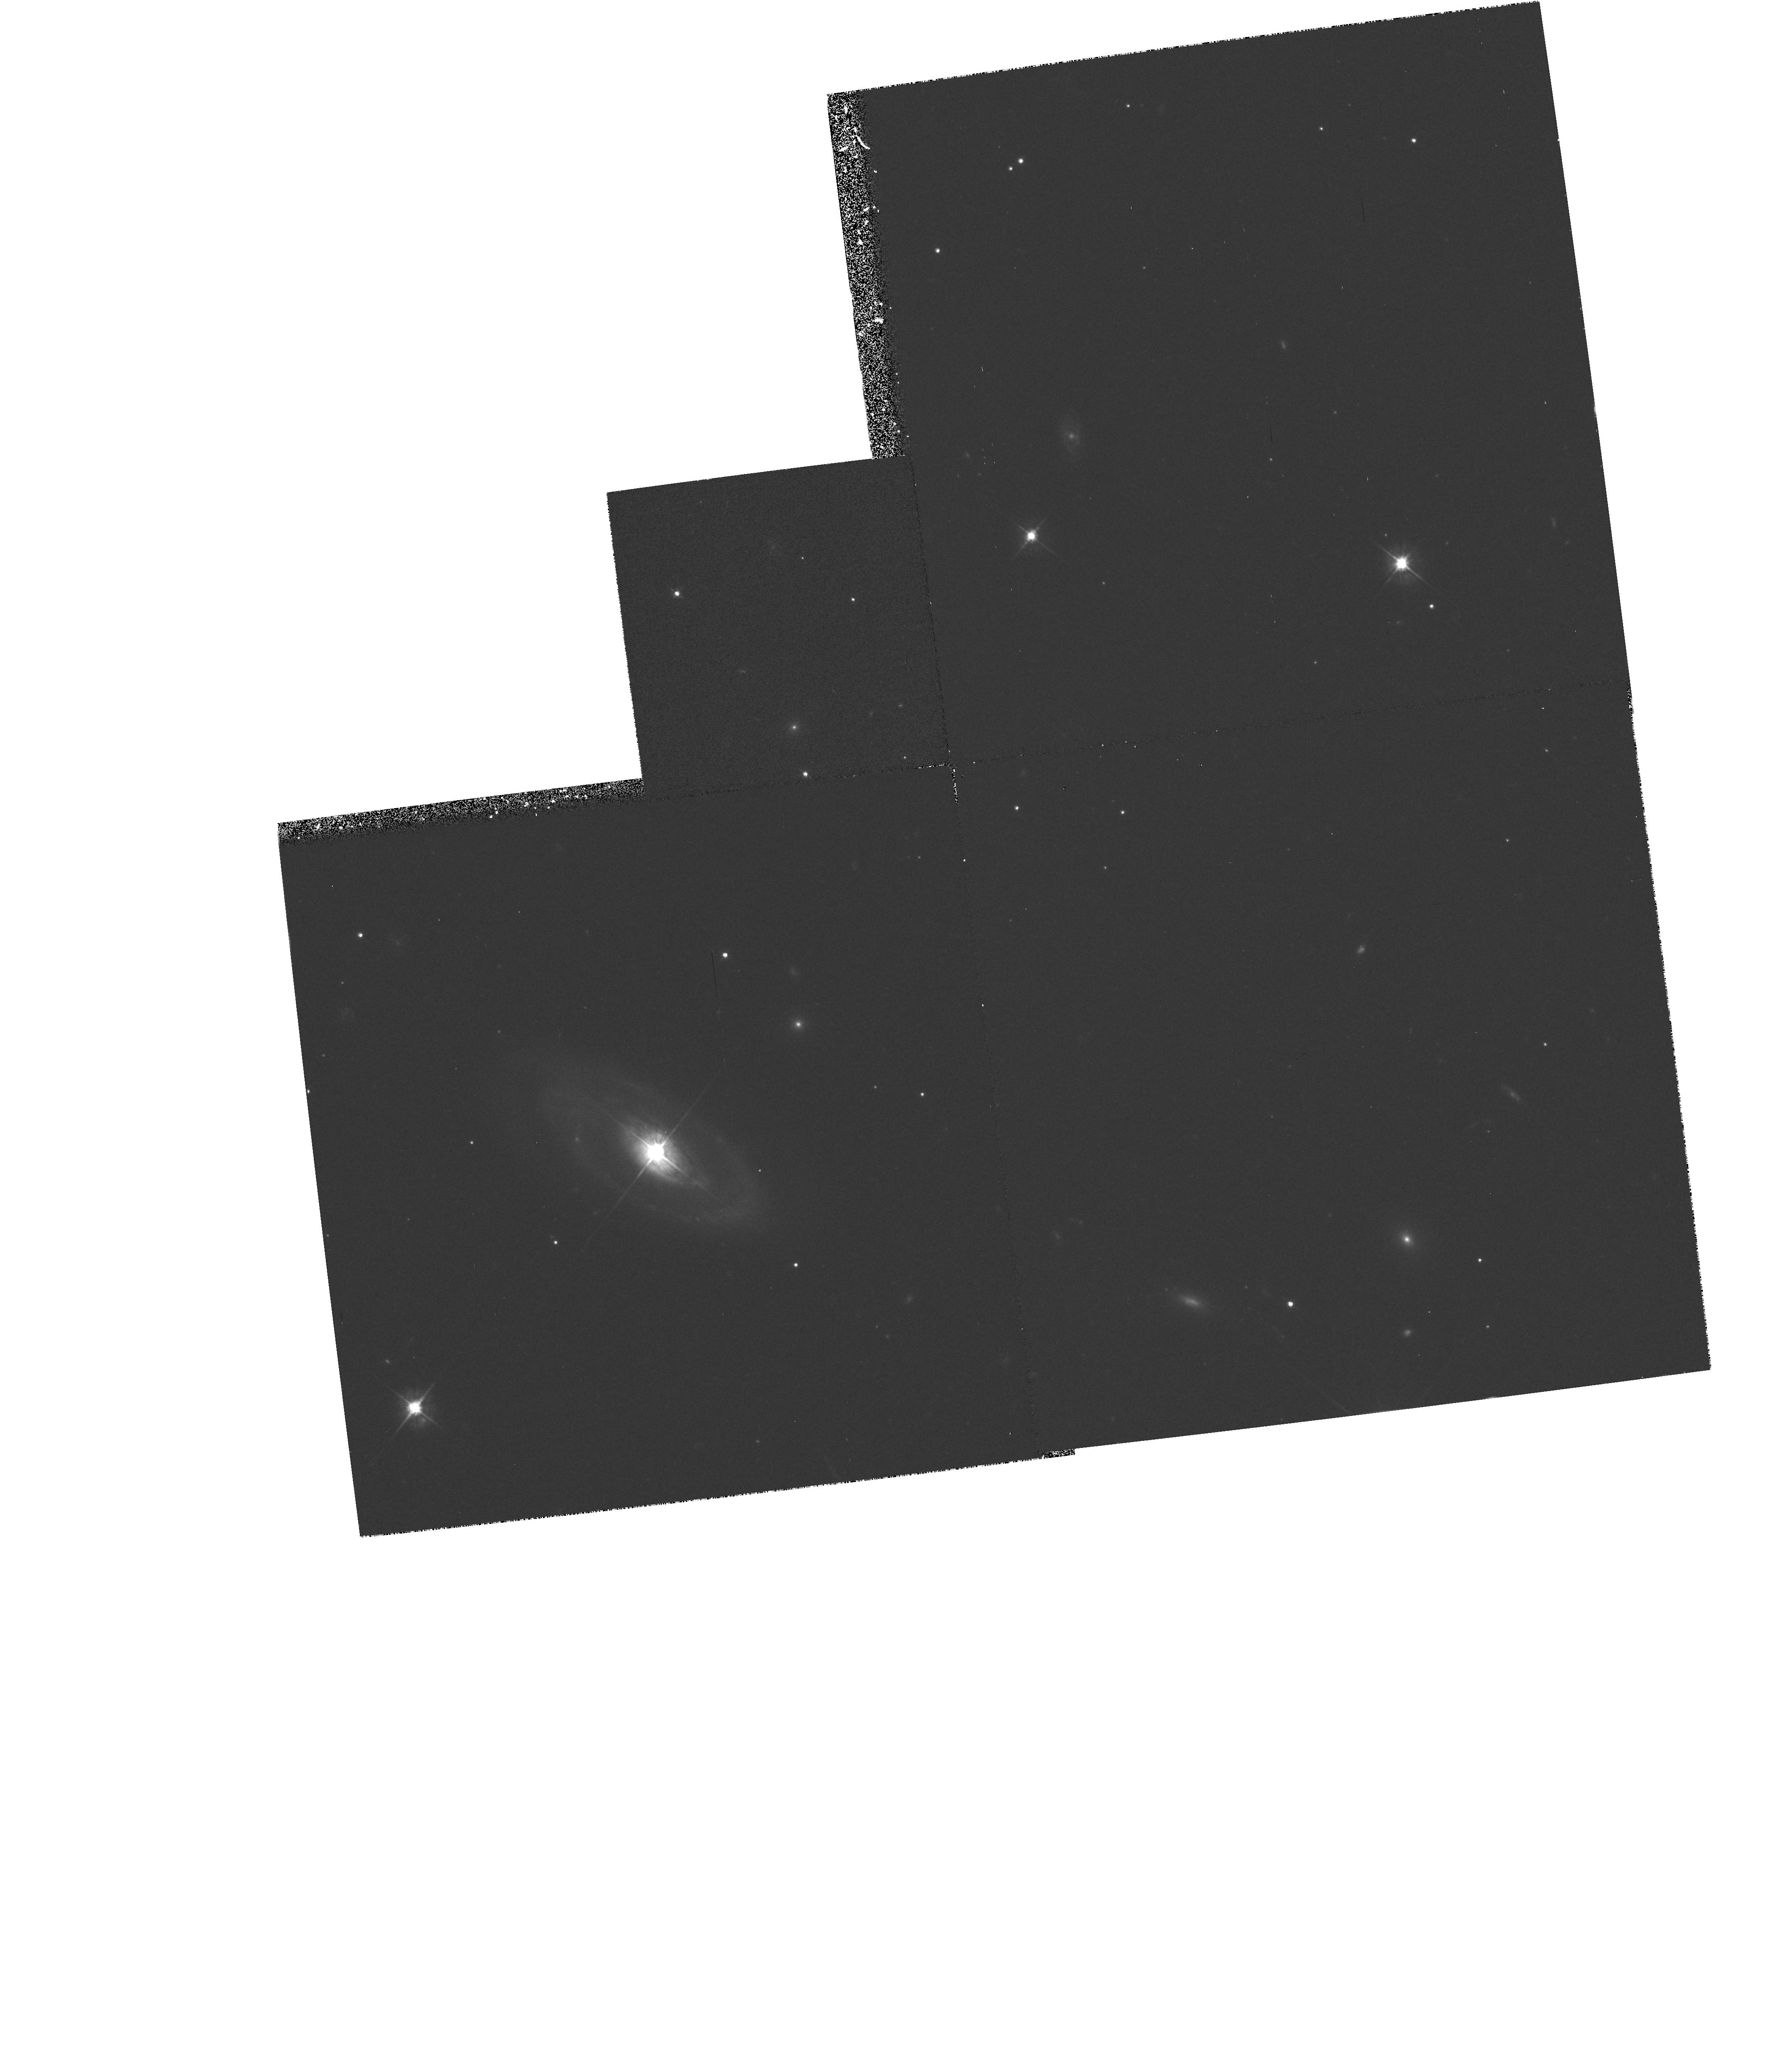
Target: QSO2130+099-NUCLEUS. Instrument: WFPC2/PC. Filter: F555W. Exposure: 30 min. Observation ID: hst_5159_01_wfpc2_pc_f555w_u2ku01

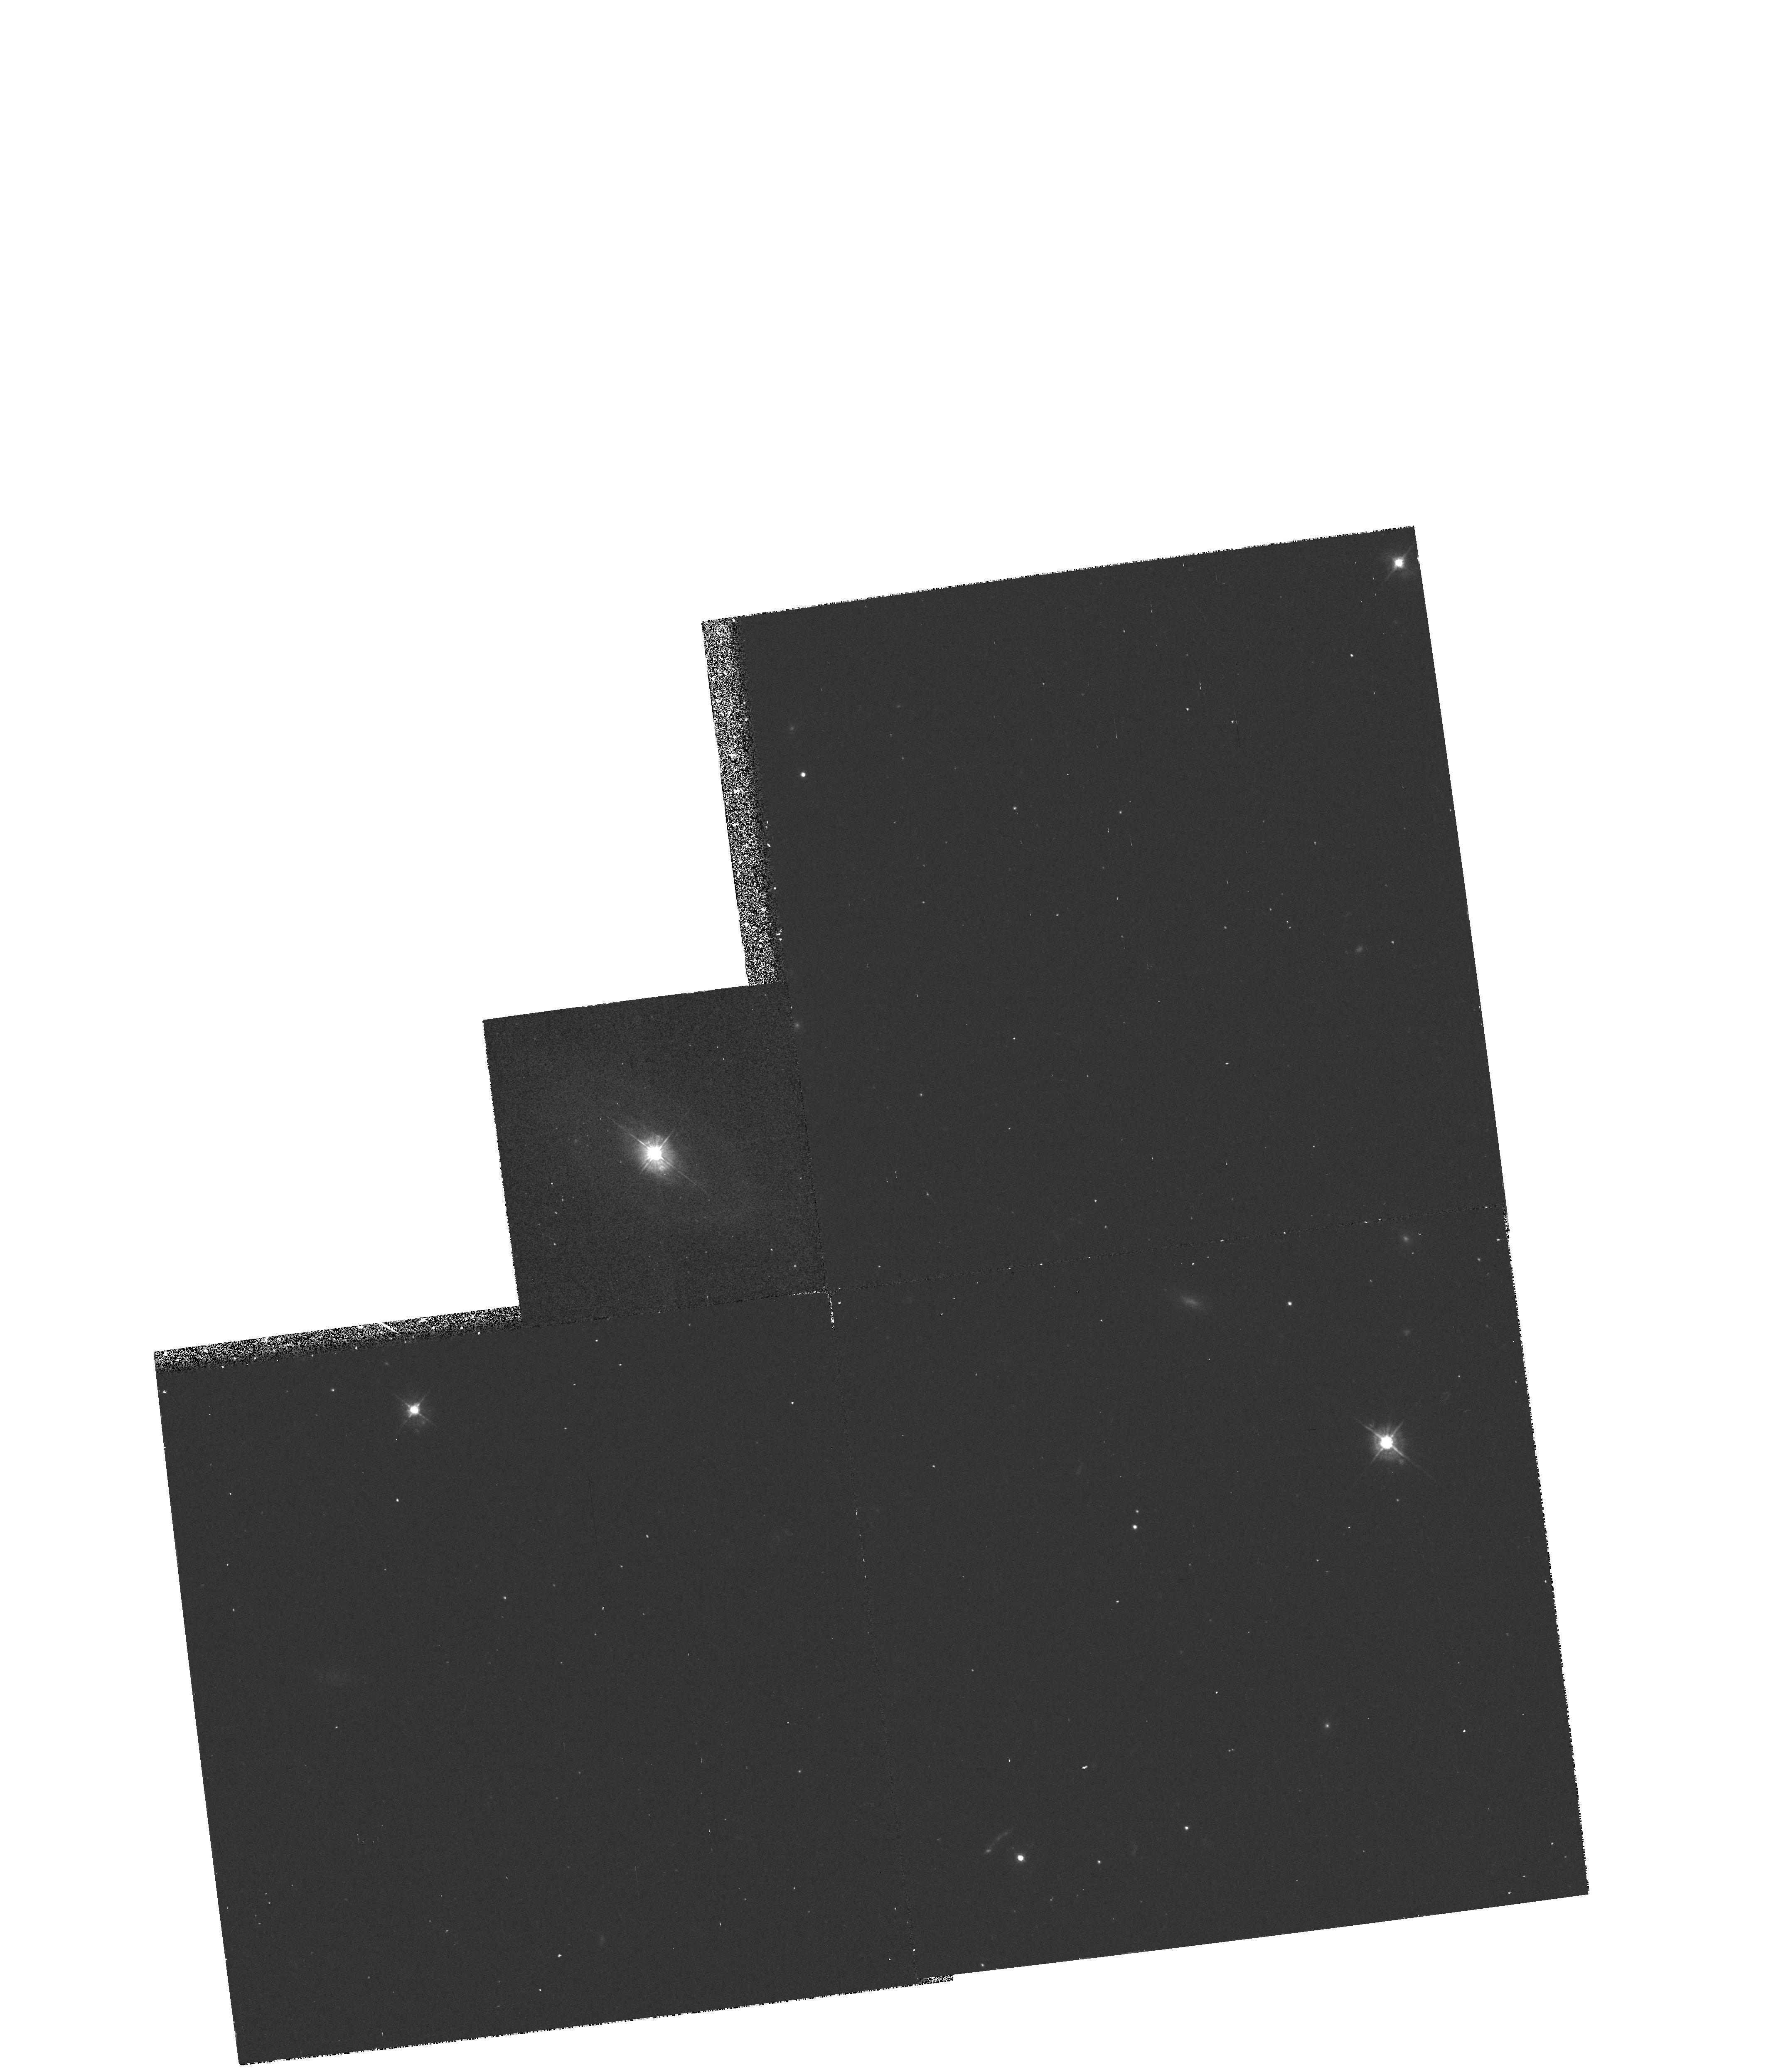
Target: QSO2130+099-NUCLEUS. Instrument: WFPC2/PC. Filter: F450W. Exposure: 20 min. Observation ID: hst_5159_01_wfpc2_pc_f450w_u2ku01

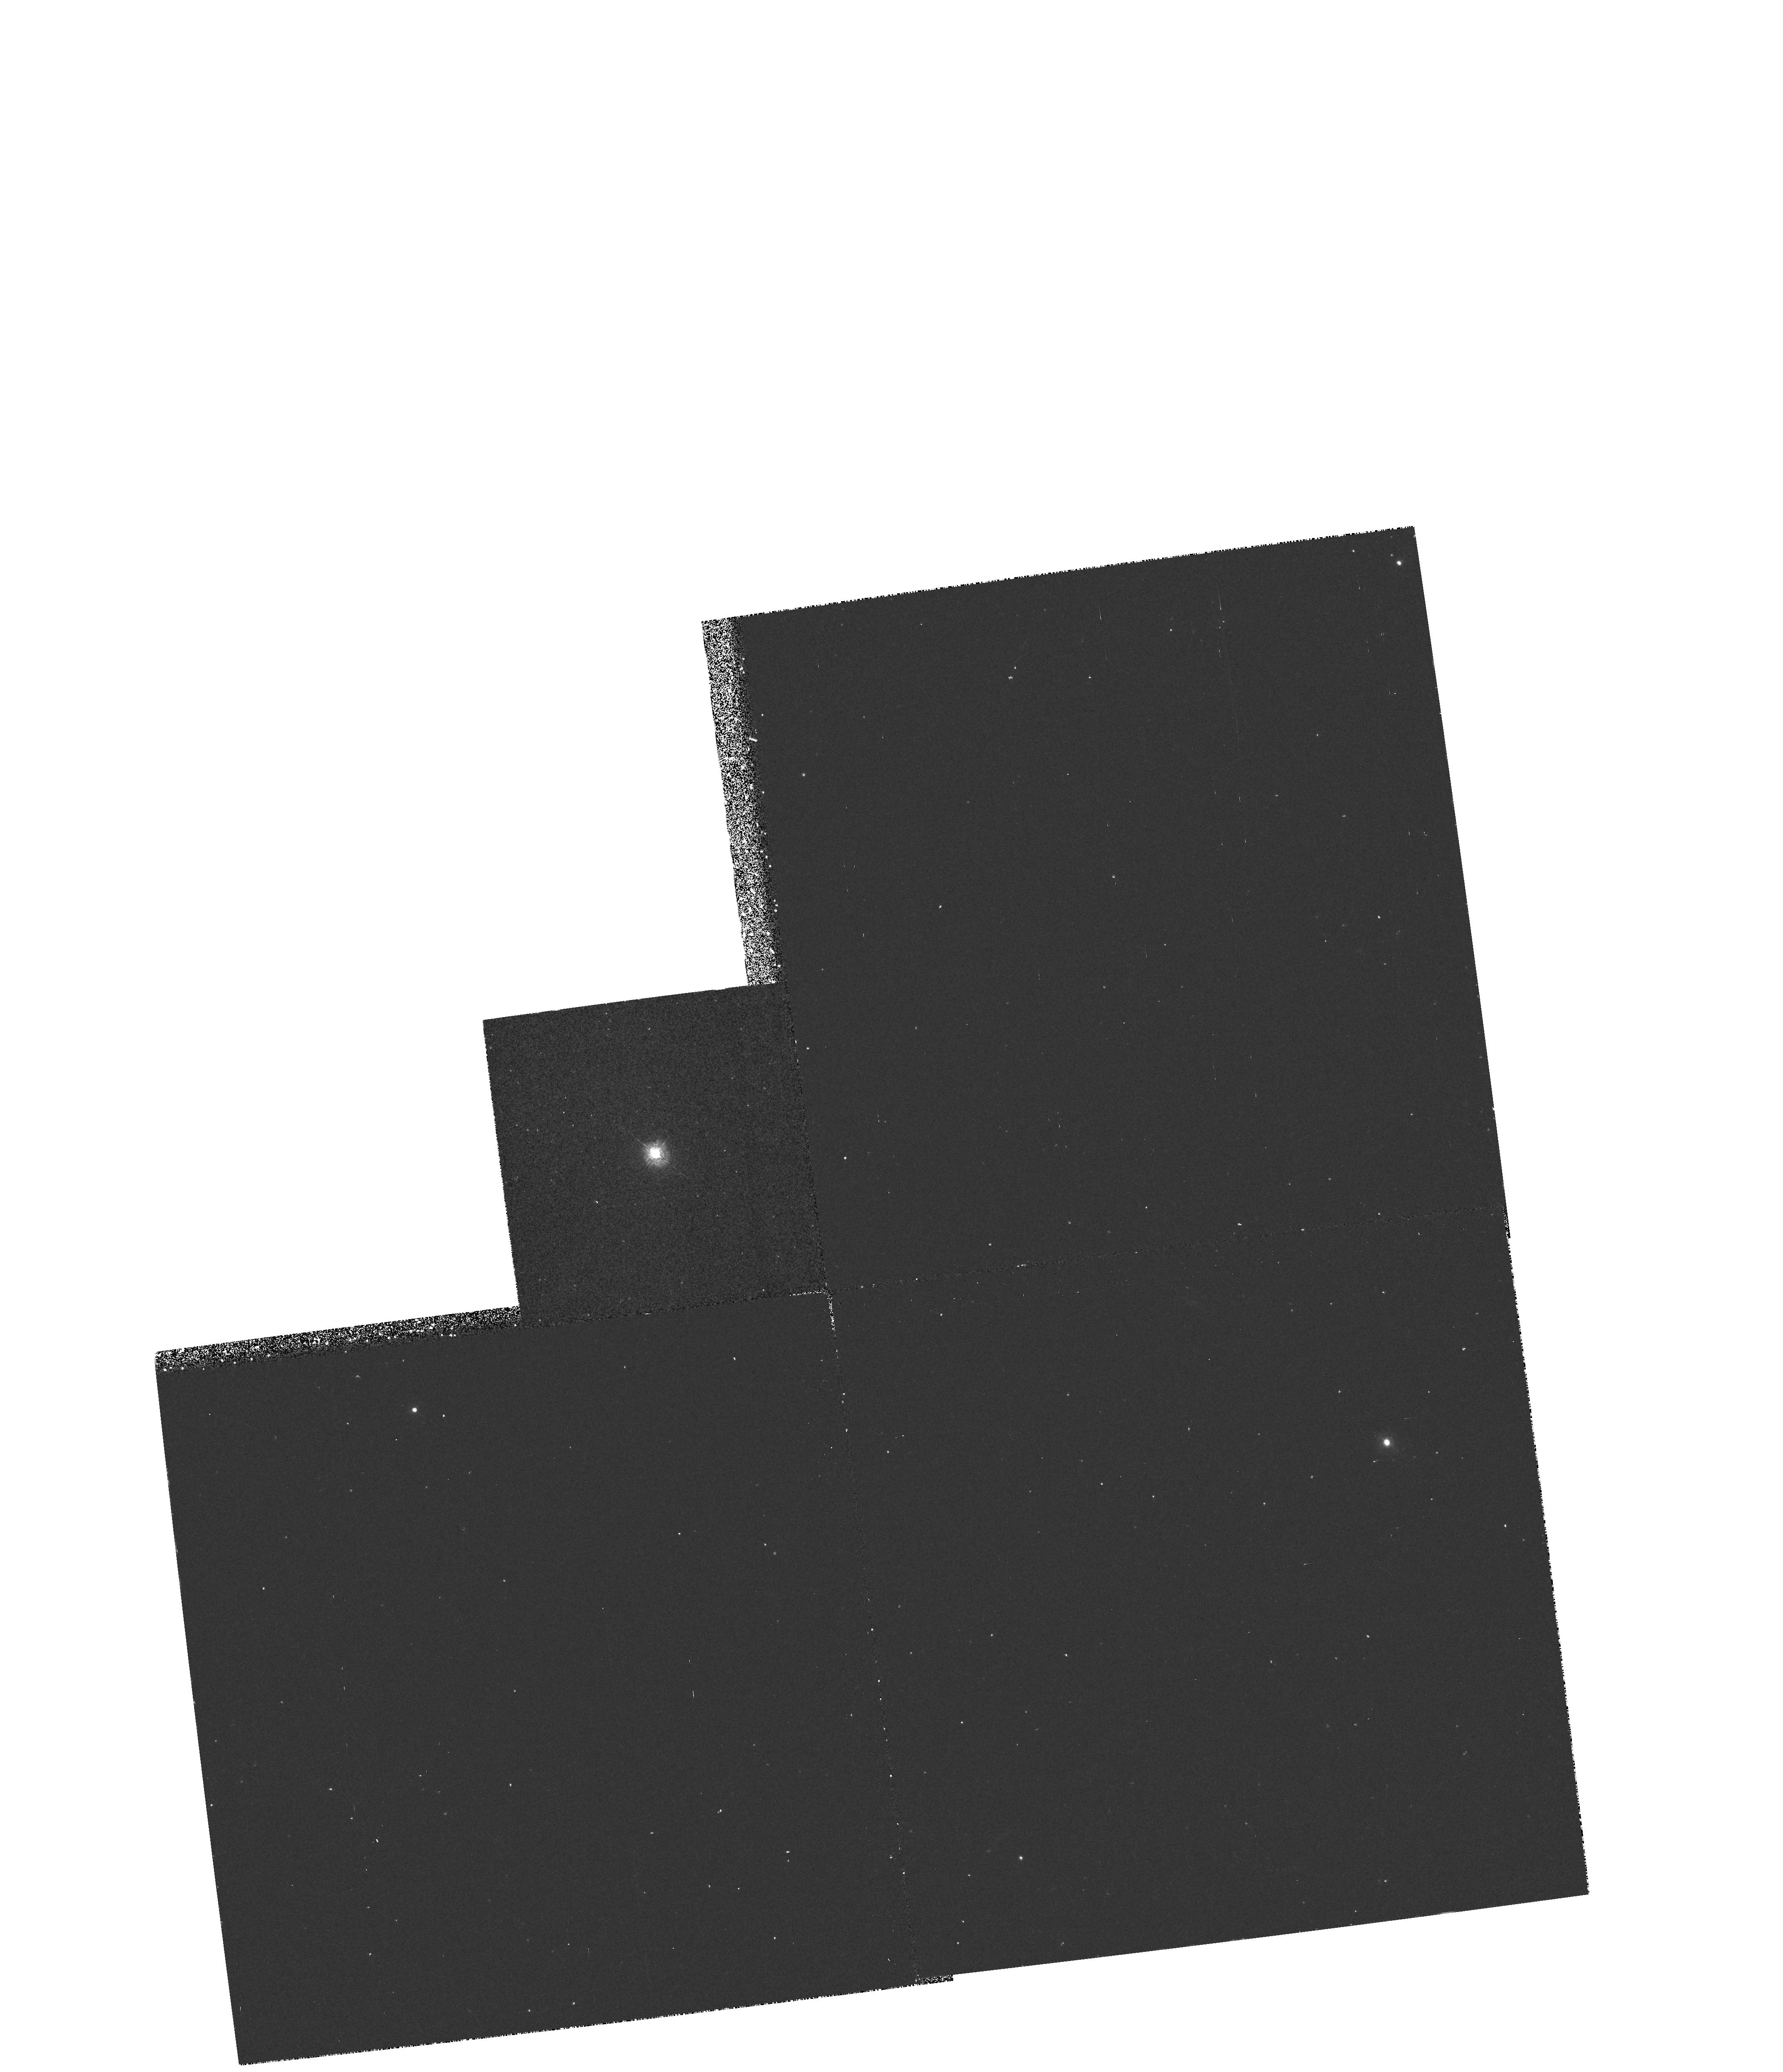
Target: QSO2130+099-NUCLEUS. Instrument: WFPC2/PC. Filter: F336W. Exposure: 20 min. Observation ID: hst_5159_01_wfpc2_pc_f336w_u2ku01

IMAGING AND SPECTROSCOPY OF THE NEARBY QSO 2130+099: CYCLE-4 BASELINE (PI: Heap, Sara Ridgway)

We will obtain four types of observations of the nearby QSO 2130+099: (1) images with the PC: (2) UV maps of the nucleus with the GHRS N2 mirror; (3) UV spectrum of the nucleus with GHRS/D1 and (4) UV spectrum of a knot in the spiral spiral arm of the host galaxy.